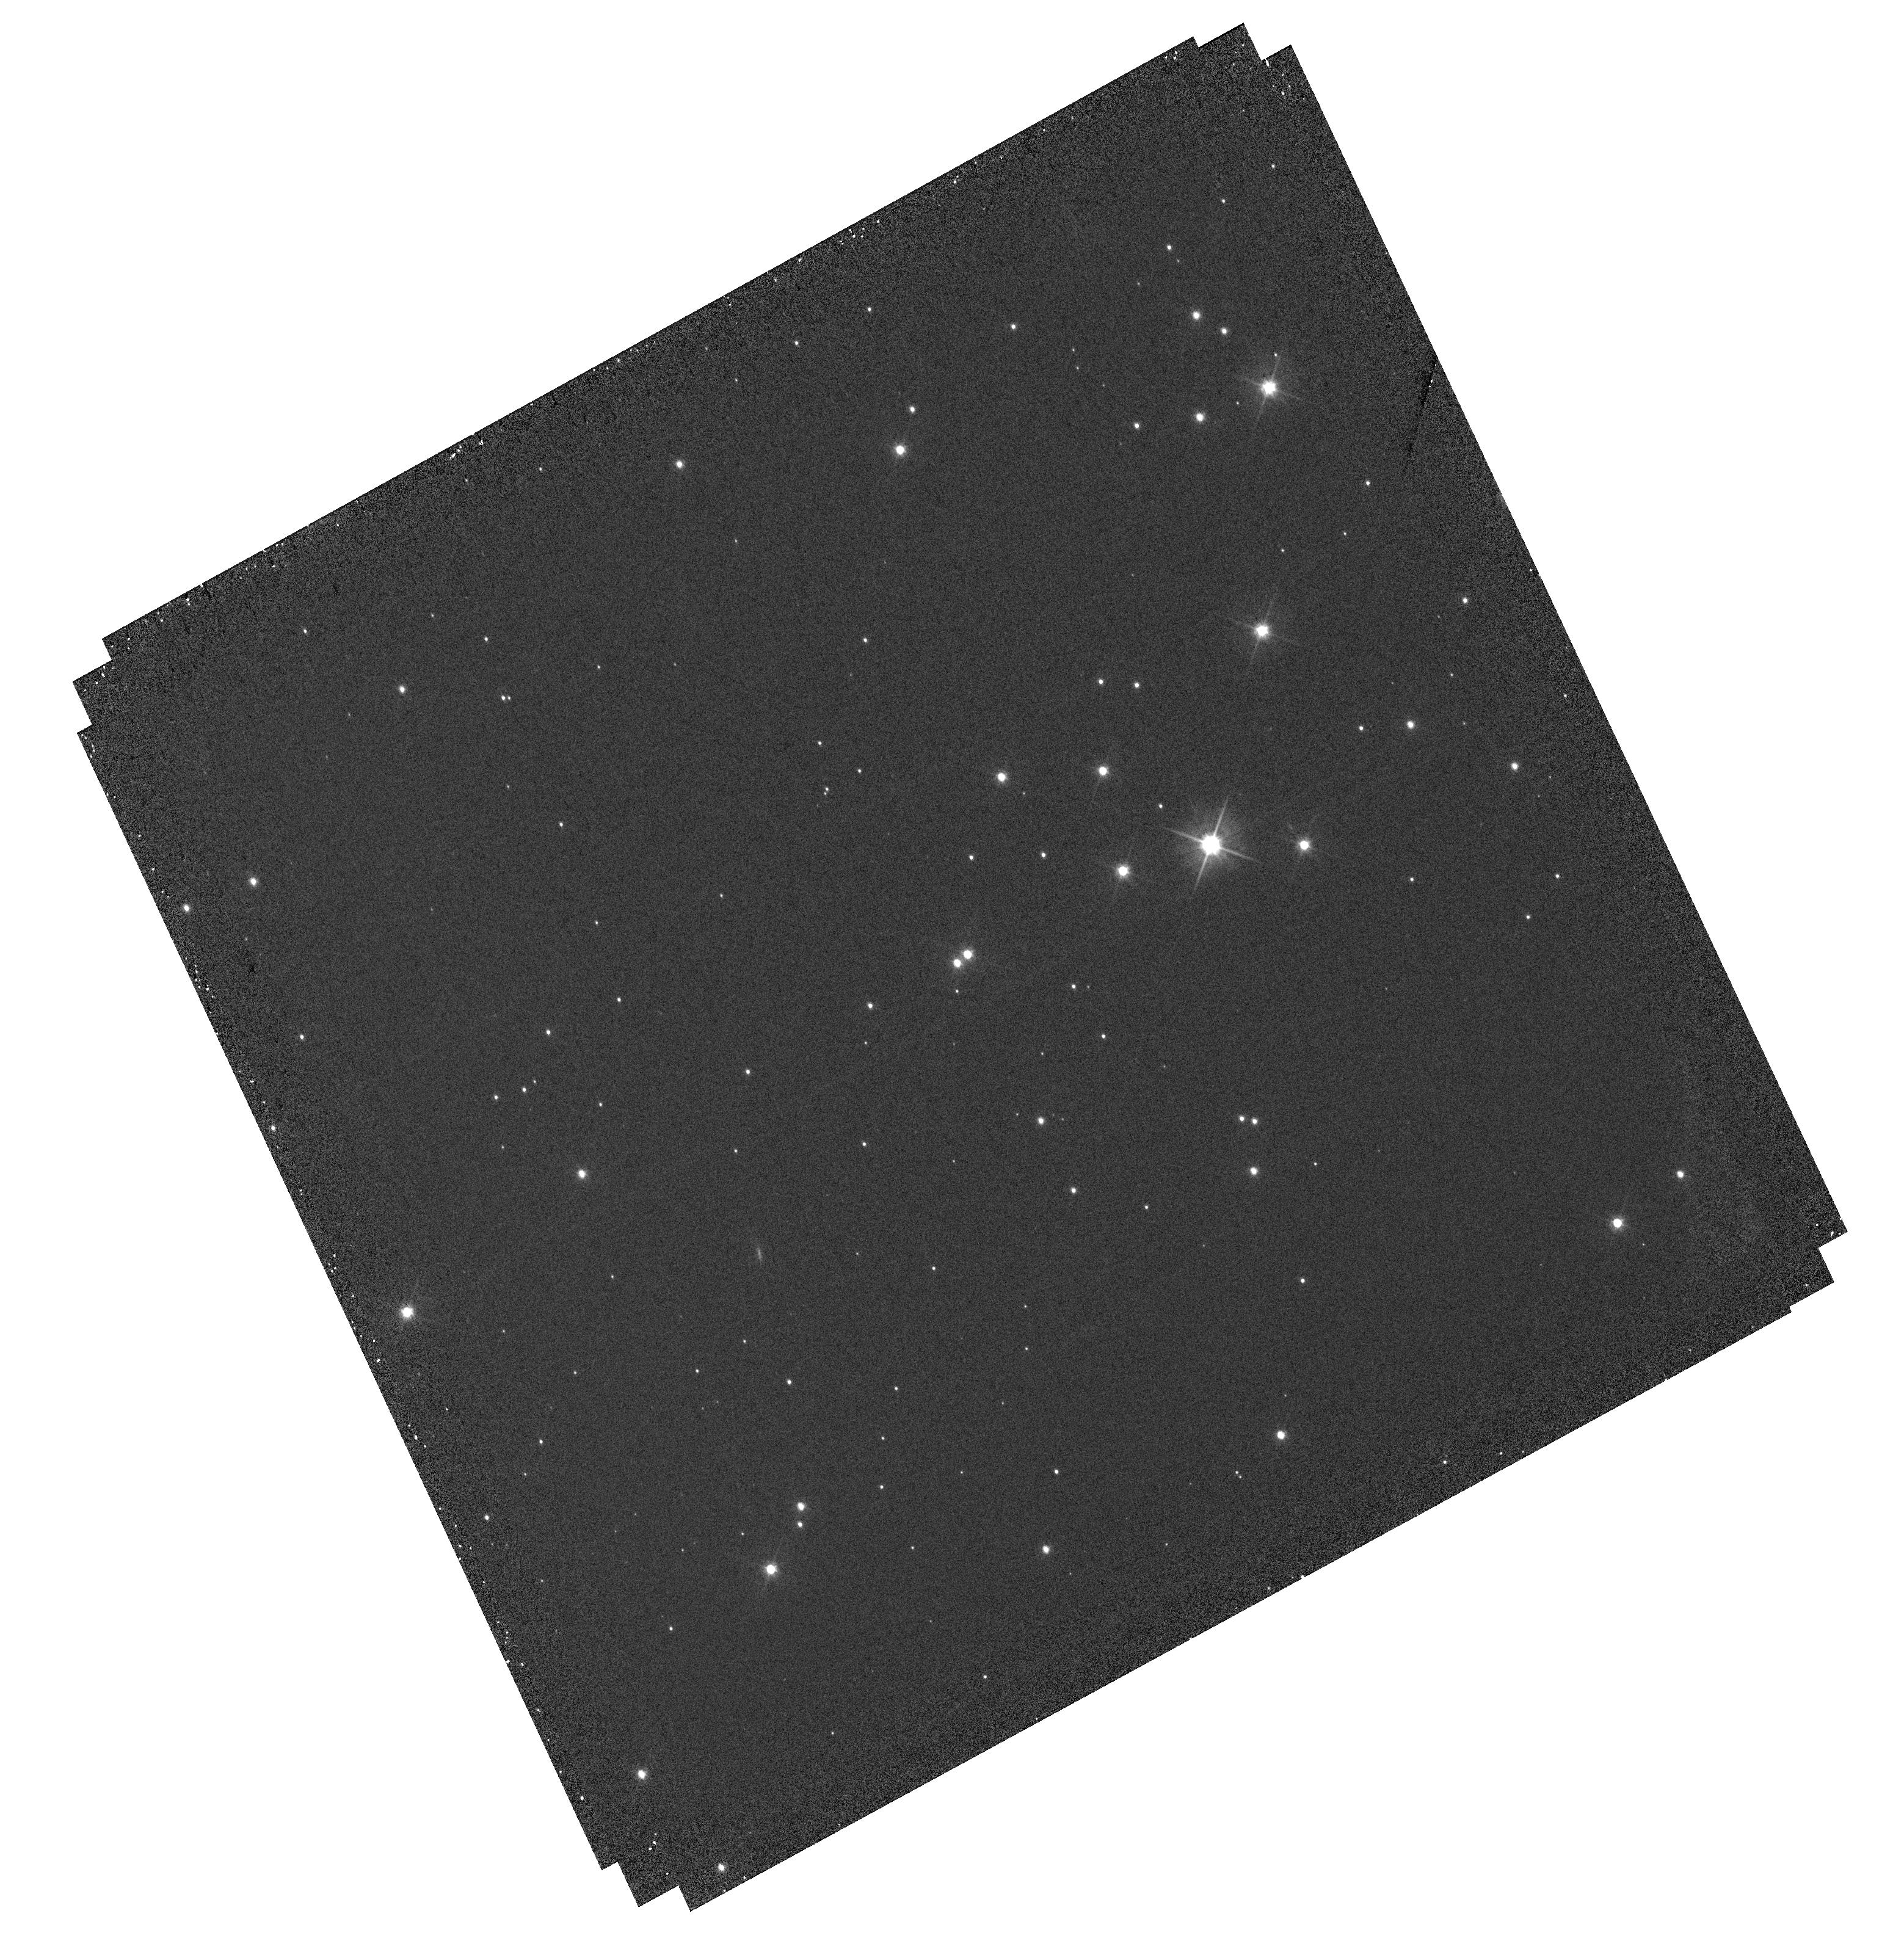
Target: J1305-SOURCE. Instrument: WFC3/UVIS. Filter: F555W. Exposure: 12 min. Observation ID: hst_16206_01_wfc3_uvis_f555w_ieaw01

Mass determination of an extreme halo M subdwarf through astrometric and photometric microlensing (PI: Sahu, Kailash C.)

We propose to measure the mass of the isolated M subdwarf 2MASS J13055171-7218081 (hereafter J1305), using both photometric and astrometric microlensing techniques. Searches of the recent Gaia DR2 have led to predictions of over 100 close passages of nearby stars in front of background sources that will occur in the next 20 years. Among these, J1305 is the closest of all, predicted to have a remarkably small impact parameter of ~5.8 mas, occuring in 2019 November. As J1305 passes in front, it will cause a relativistic deflection of the background star by ~0.9 milliarcsec, and a photometric brightening by ~5.5%. The deflections and the amplifications, measured with HST's WFC3, will provide the first opportunity to derive a lens mass through BOTH photometric and astrometric microlensing methods. The estimated accuracy of our mass measurement is ~4%. J1305 is of special interest as an extreme halo M subdwarf, having a transverse velocity of 236 km/s, and lying 3 magnitudes below the Population I main sequence. Spectroscopic observations show it to be an M3 dwarf with a very low metallicity of [Fe/H] = -1.8. Its estimated mass is ~0.11 Msun, but this is exquisitely sensitive to luminosity, effective temperature, and metallicity. To date, there are only a small number of mass measurements, based on binary stars, for metal-deficient M dwarfs, and none at all for masses less than 0.17 Msun or for [Fe/H] < -0.9. Our program will provide the first direct, model-independent mass determination for an extremely metal-deficient M dwarf, and a critical test of theoretical models for metal poor, low-mass stars.